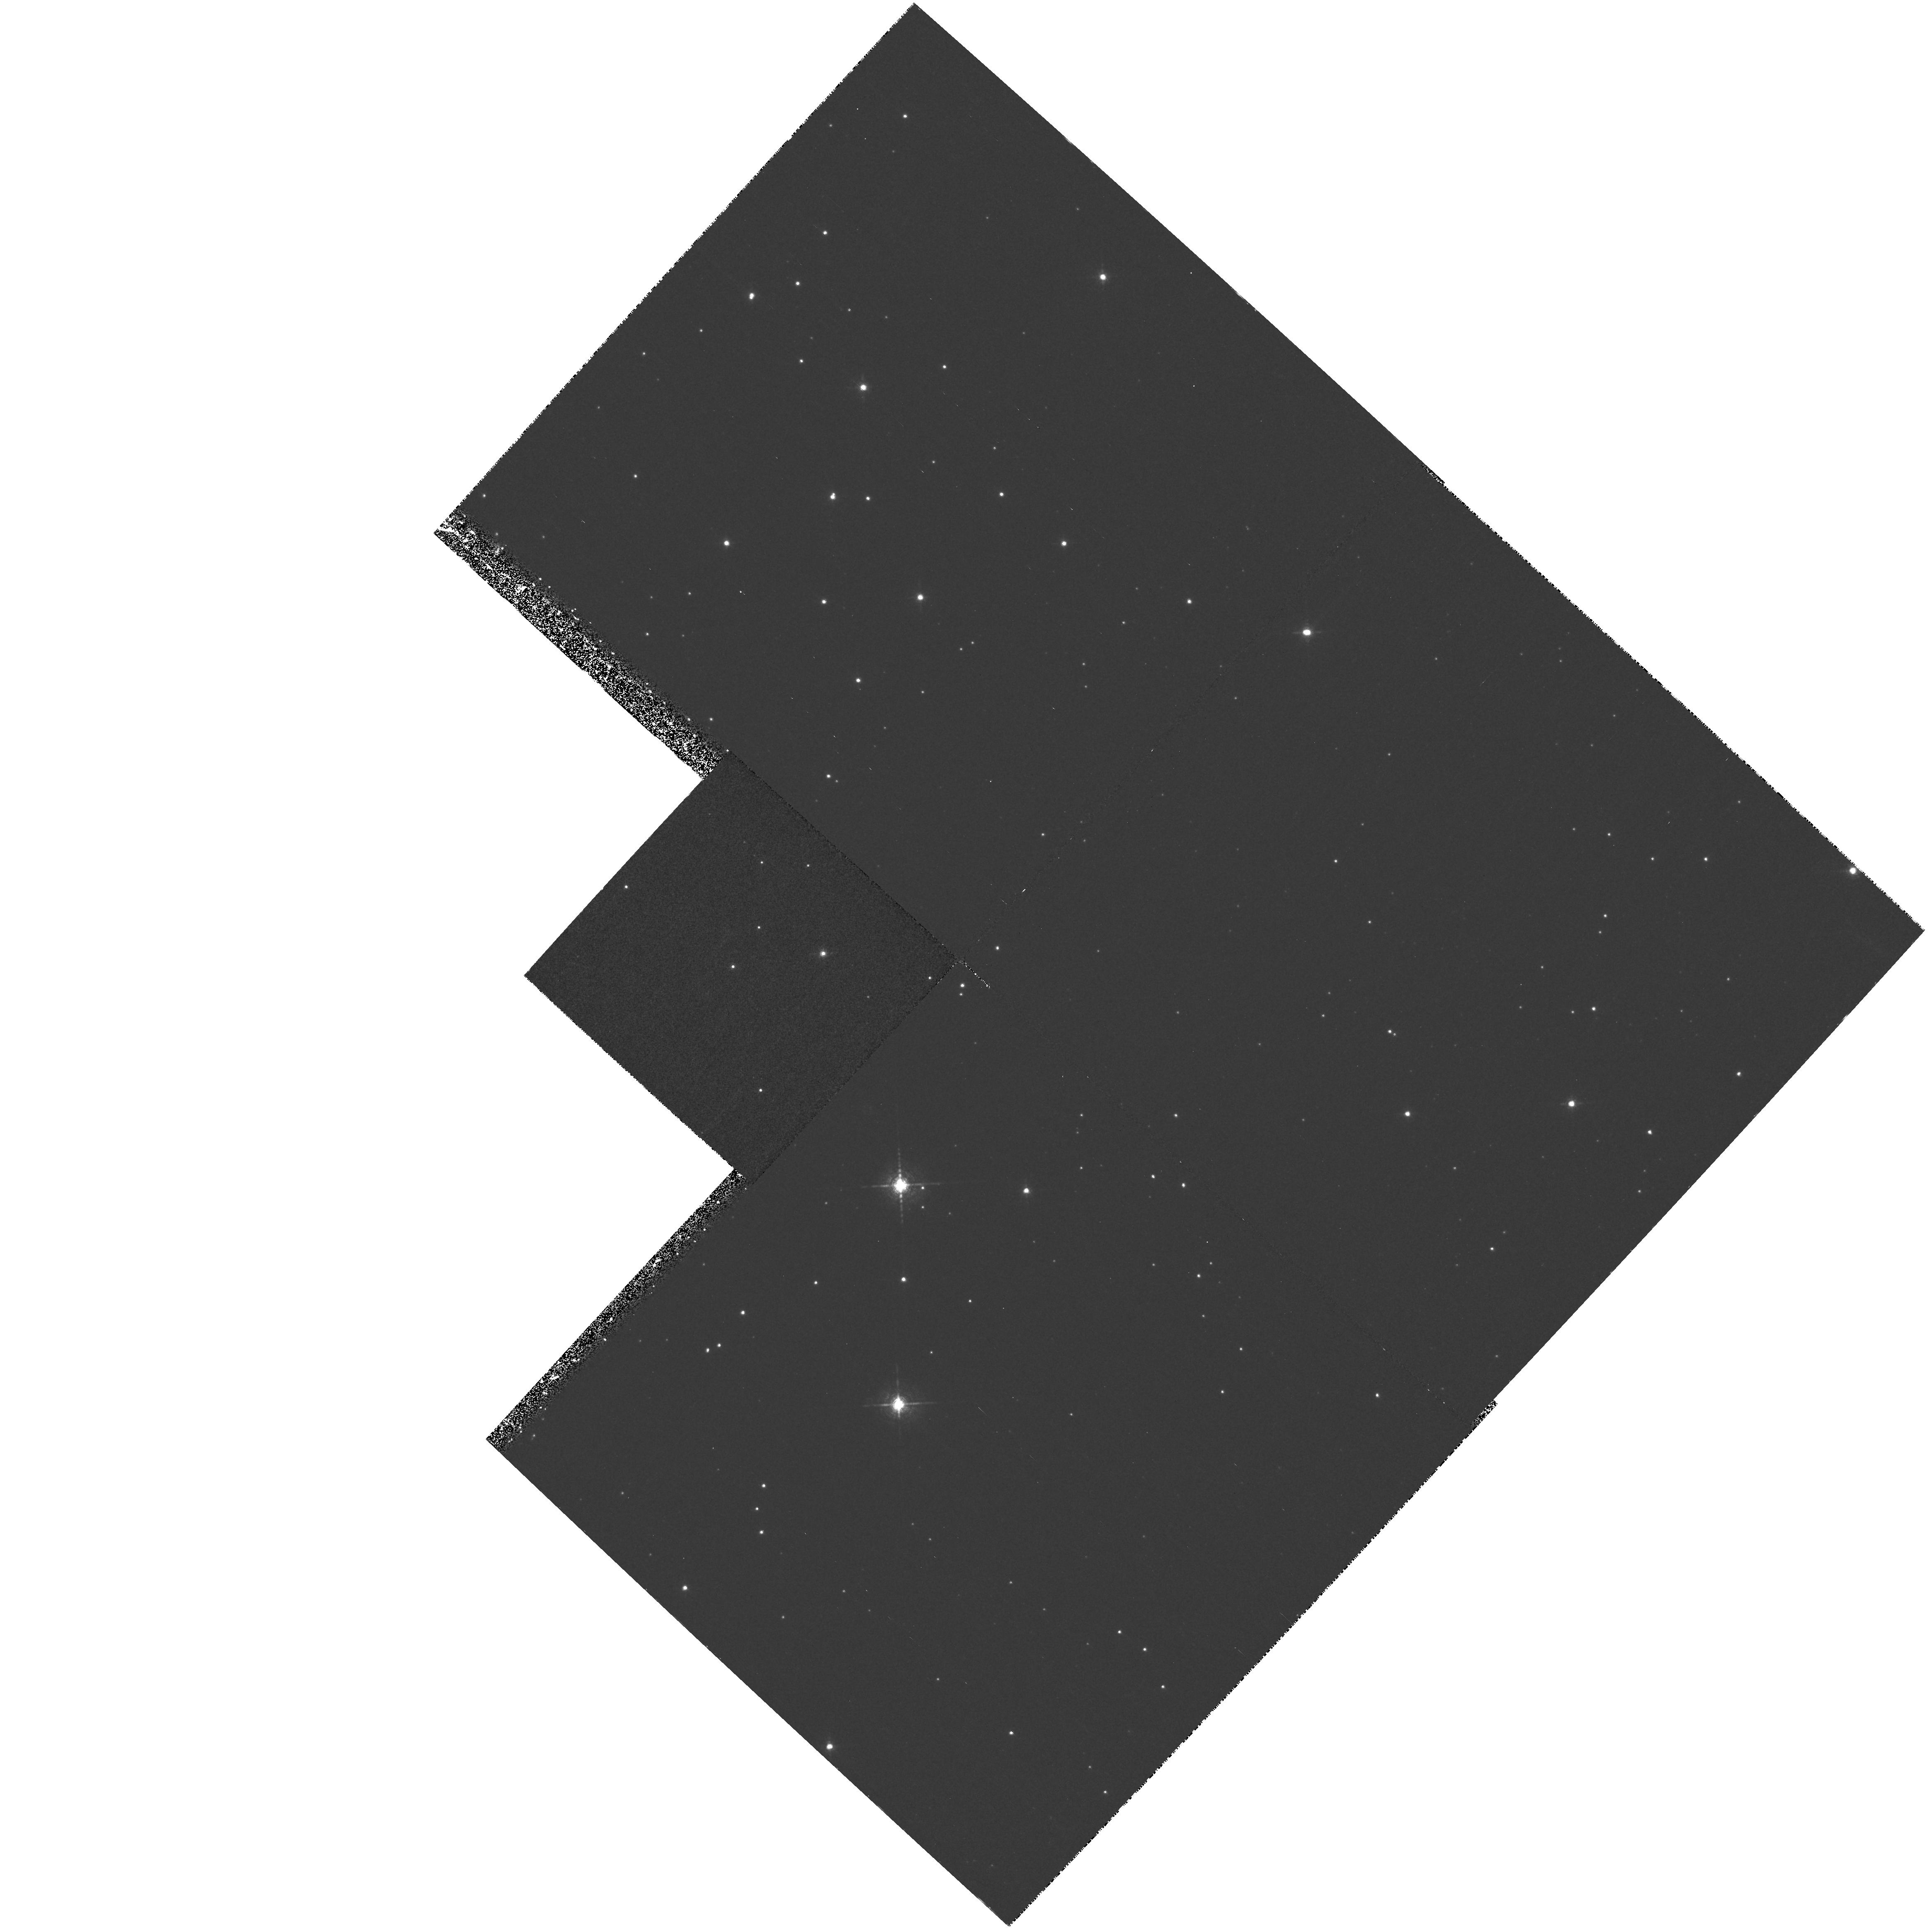
Target: V1500-CYG. Instrument: WFPC2/PC. Filter: F656N. Exposure: 40 min. Observation ID: hst_6770_02_wfpc2_pc_f656n_u3w302

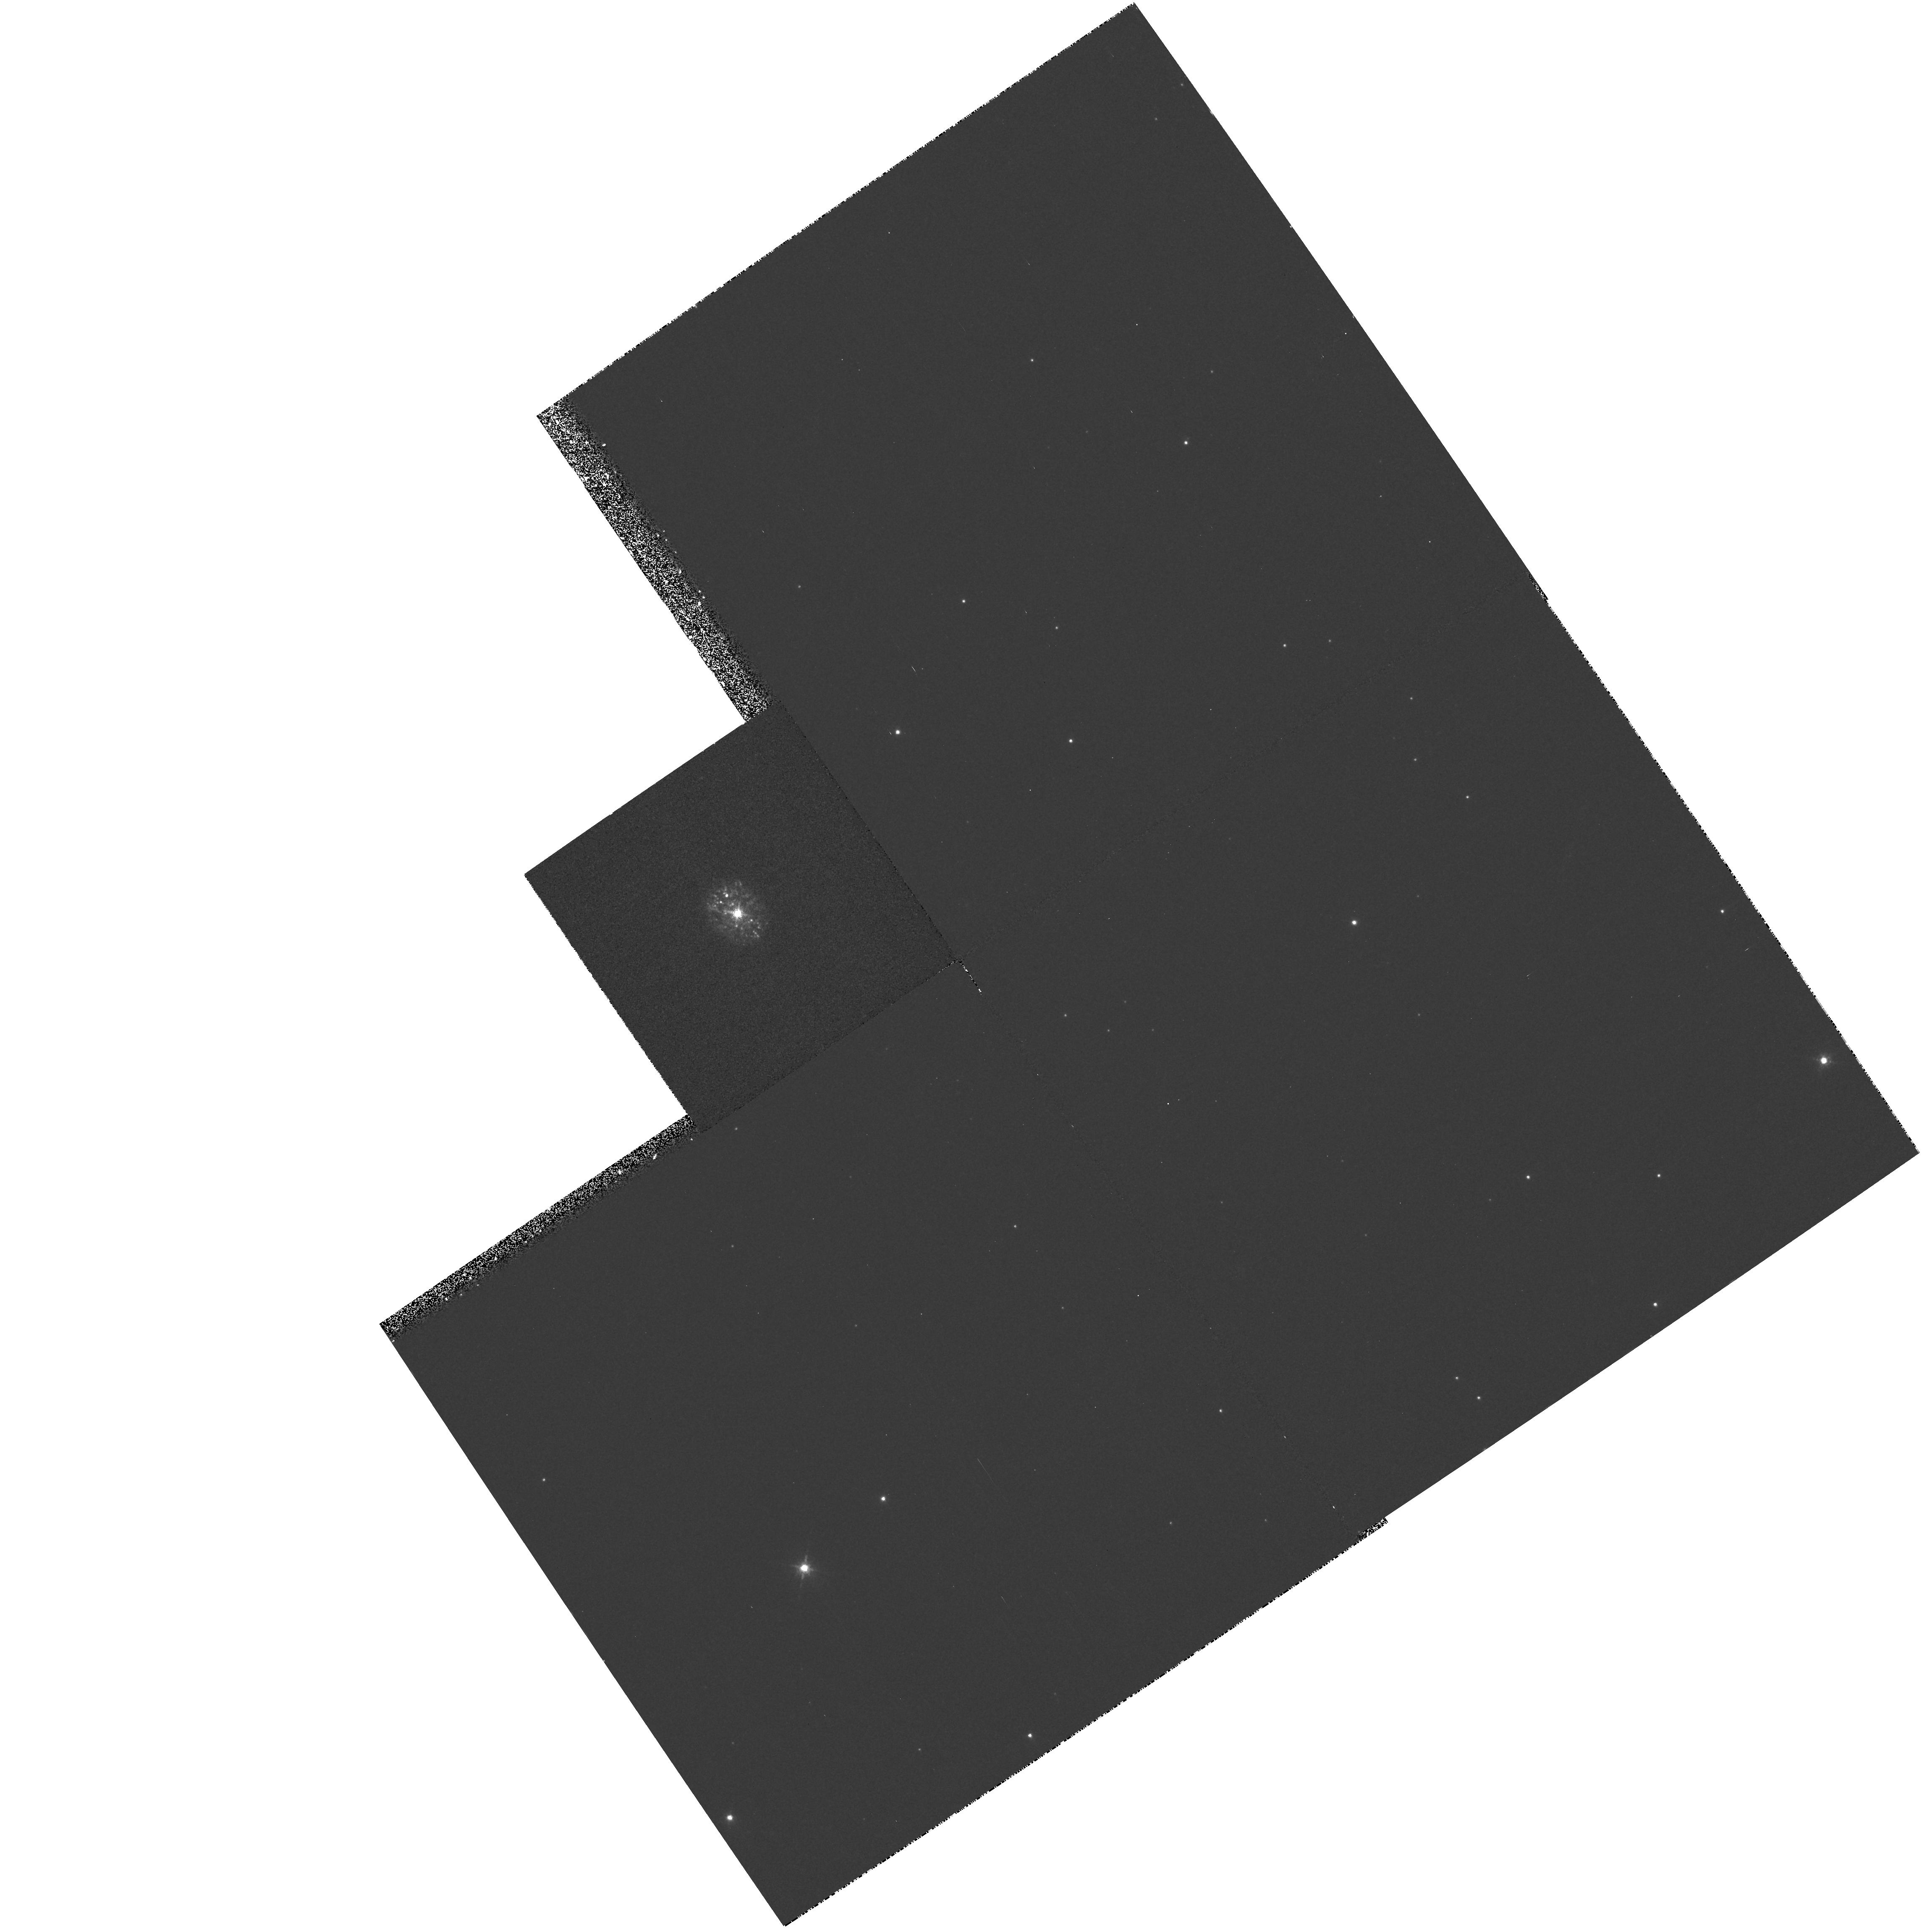
Target: HR-DEL. Instrument: WFPC2/PC. Filter: F658N. Exposure: 13 min. Observation ID: hst_6770_10_wfpc2_pc_f658n_u3w310

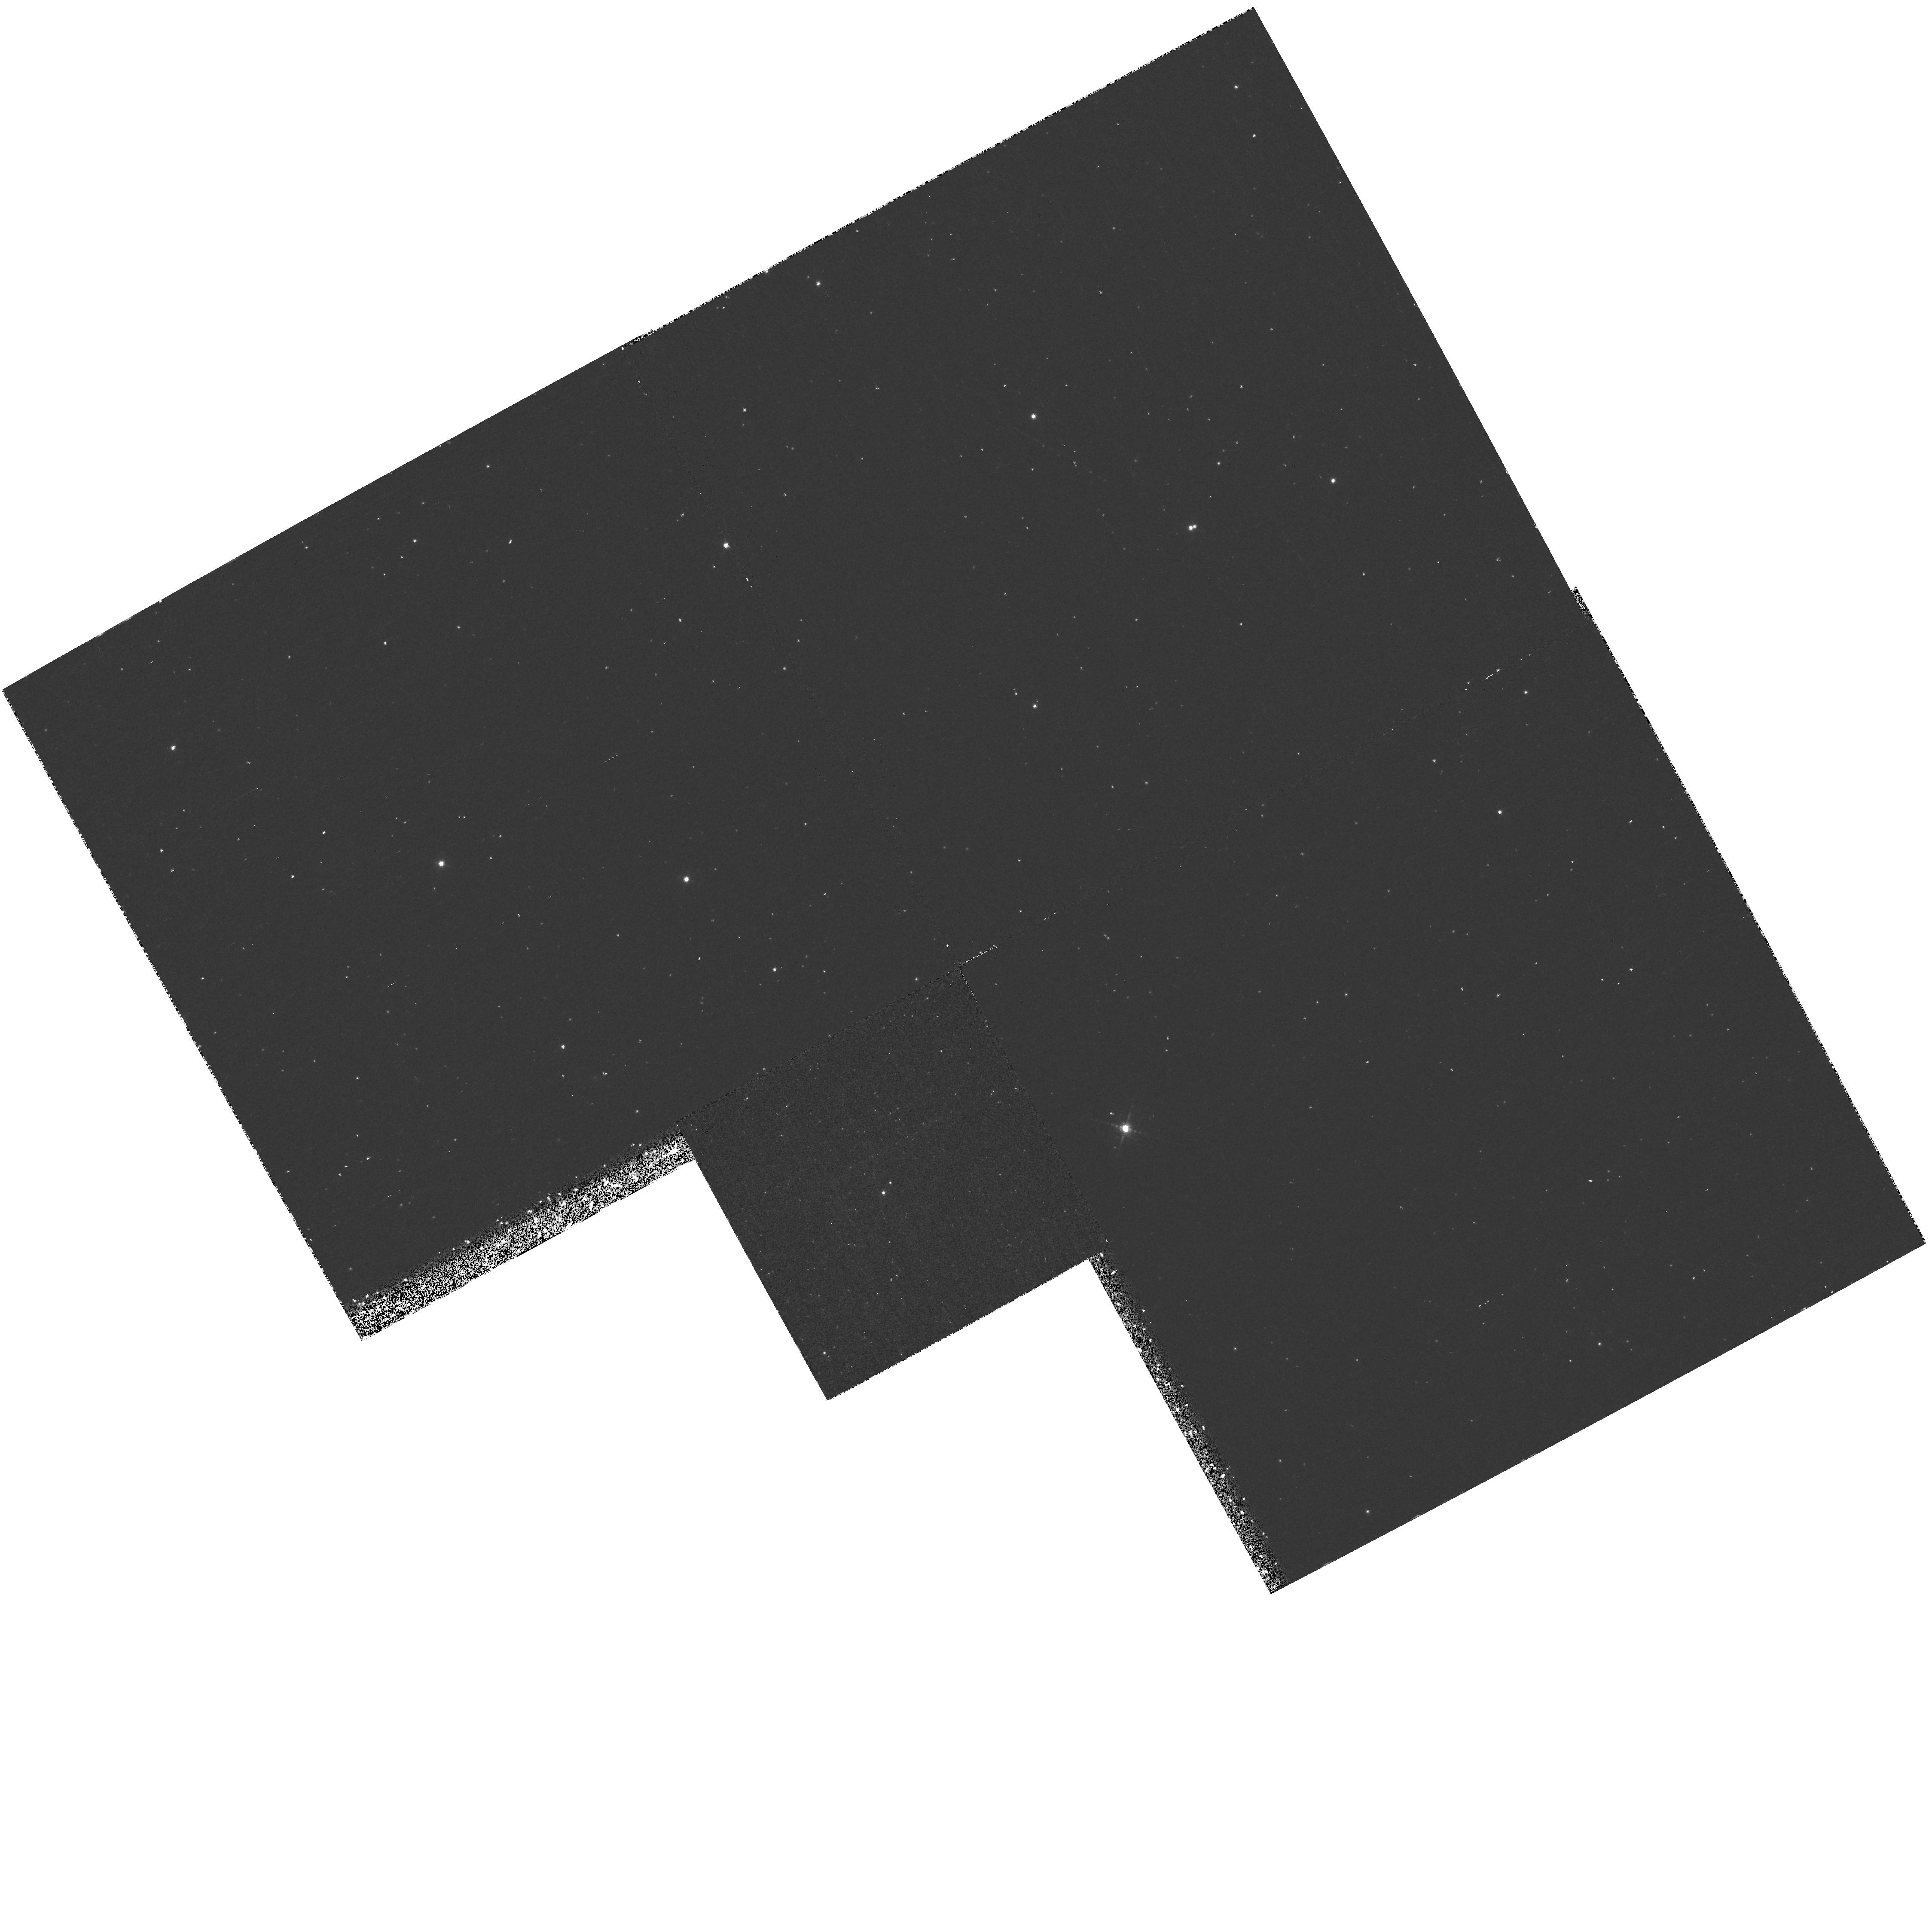
Target: V476-CYG. Instrument: WFPC2/PC. Filter: F656N. Exposure: 43 min. Observation ID: hst_6770_08_wfpc2_pc_f656n_u3w308

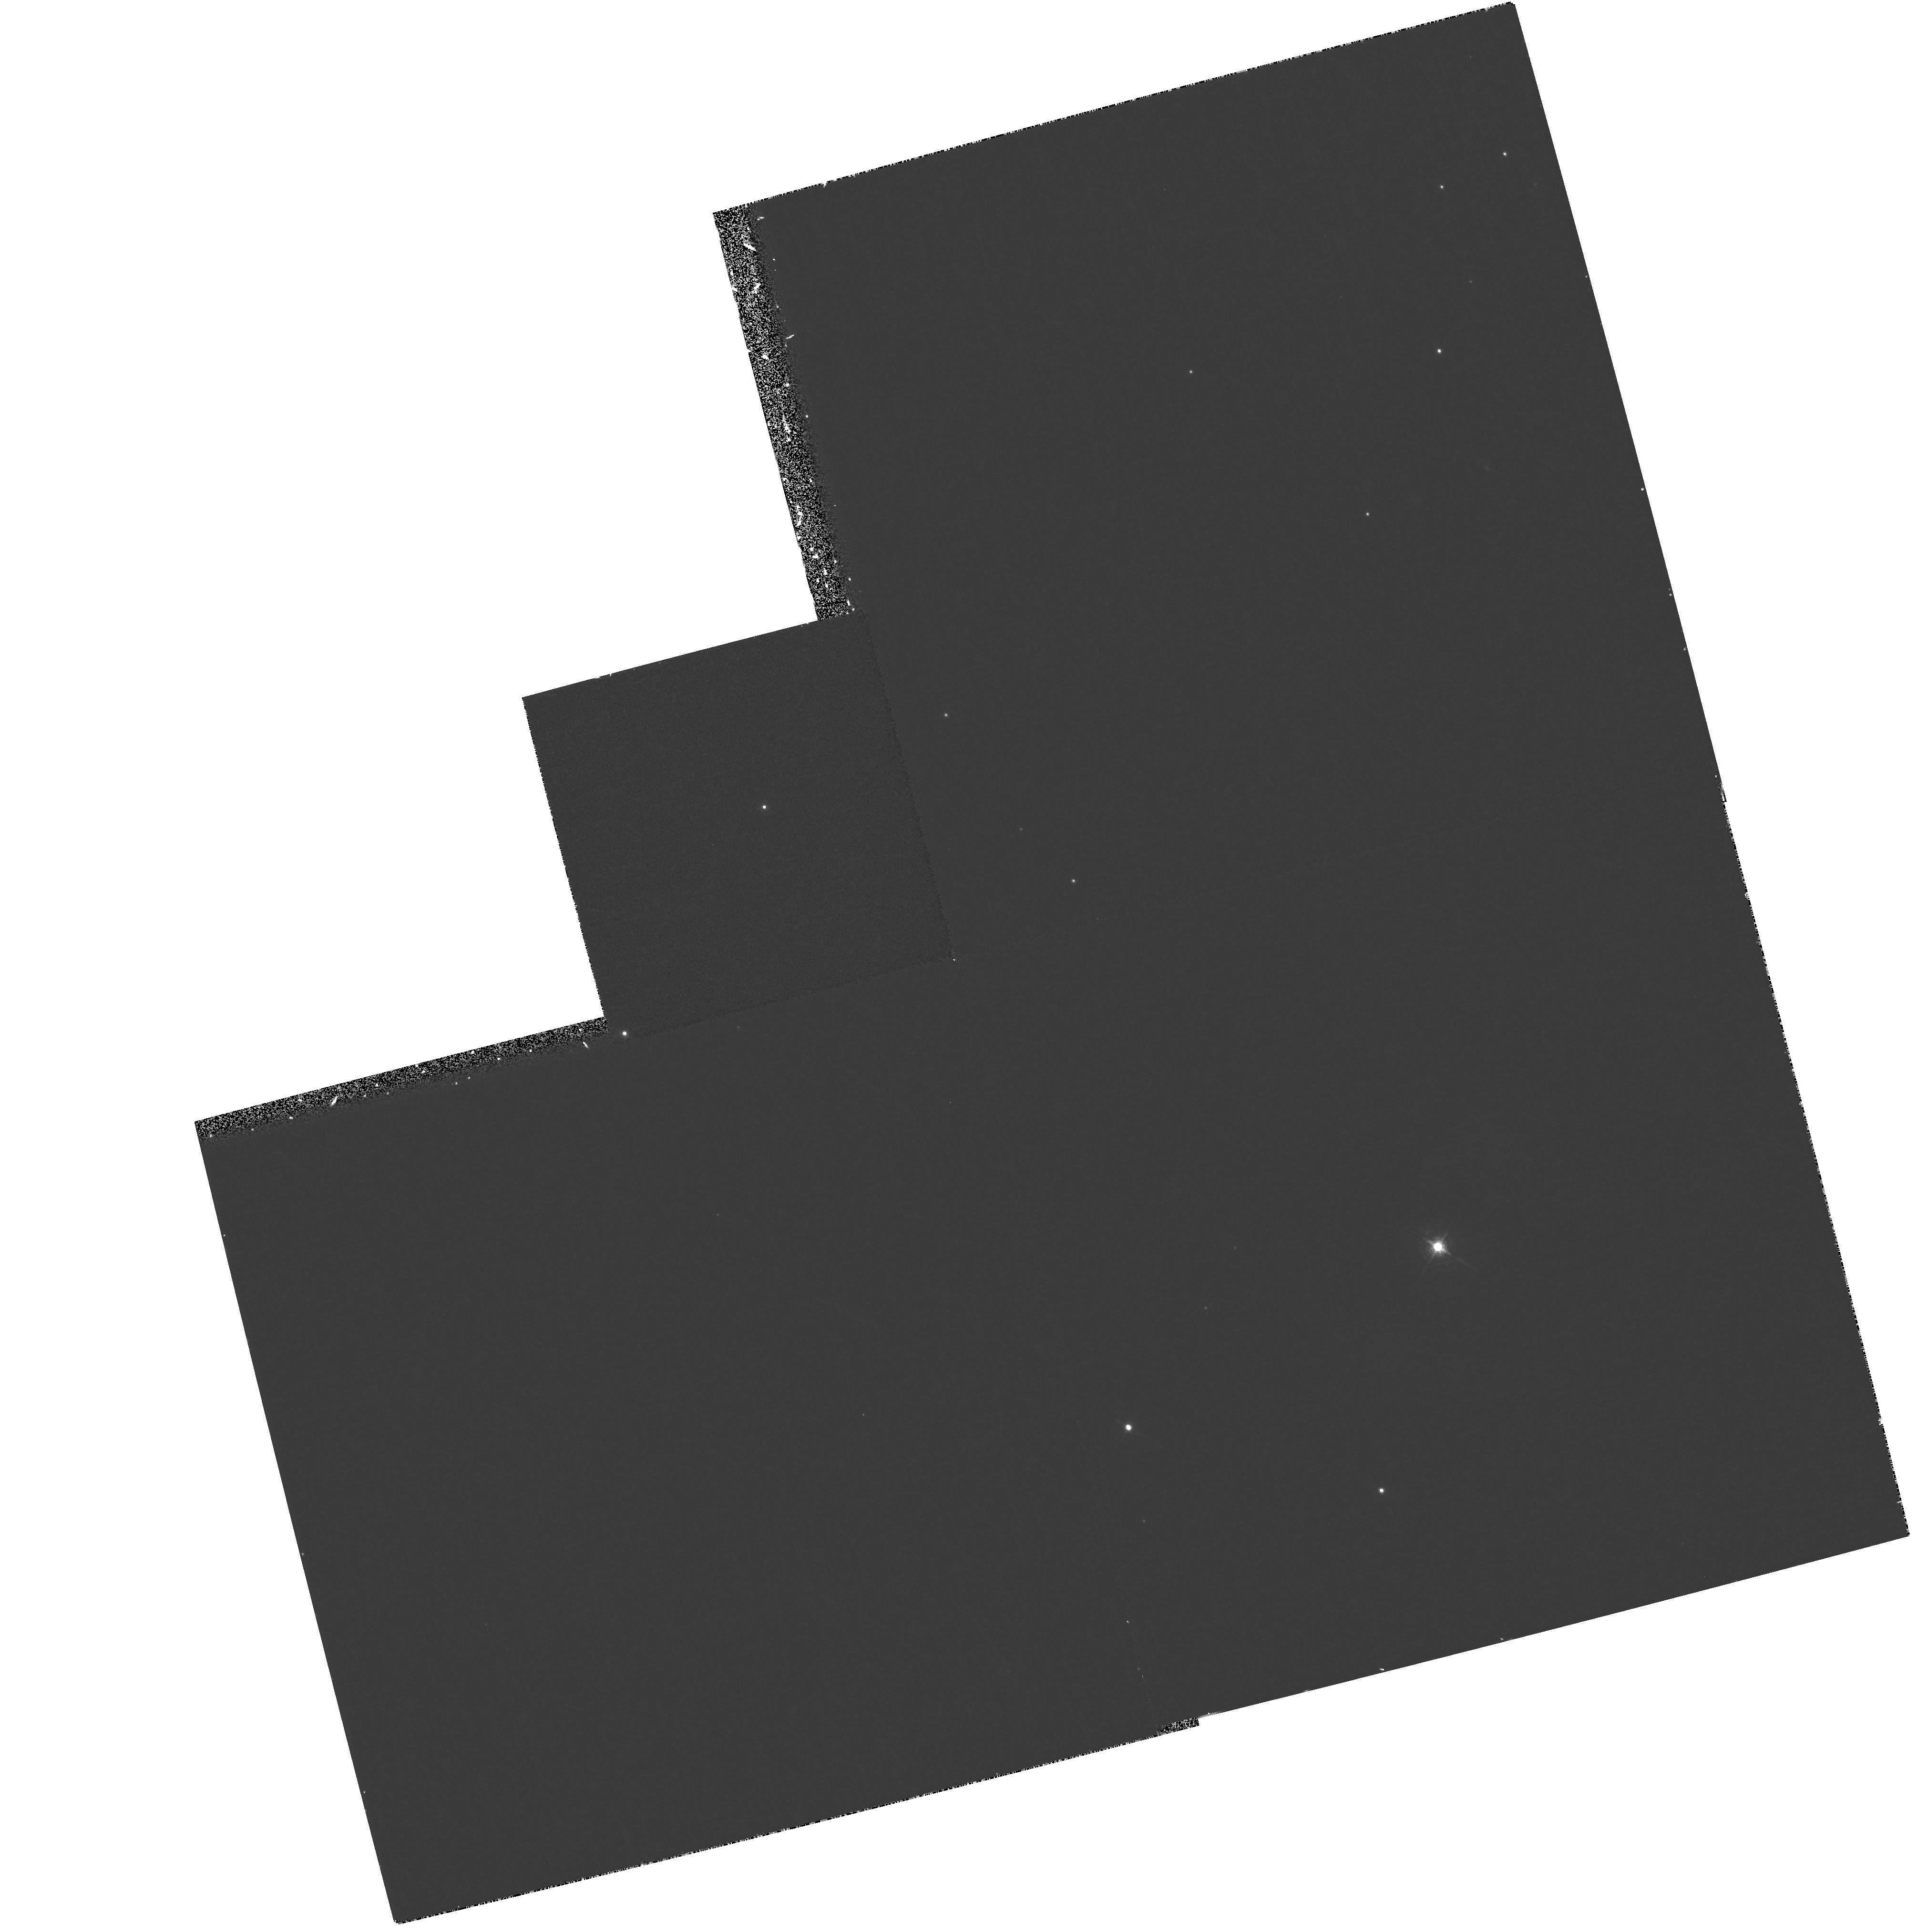
Target: RR-PIC. Instrument: WFPC2/PC. Filter: F656N. Exposure: 35 min. Observation ID: hst_6770_04_wfpc2_pc_f656n_u3w304

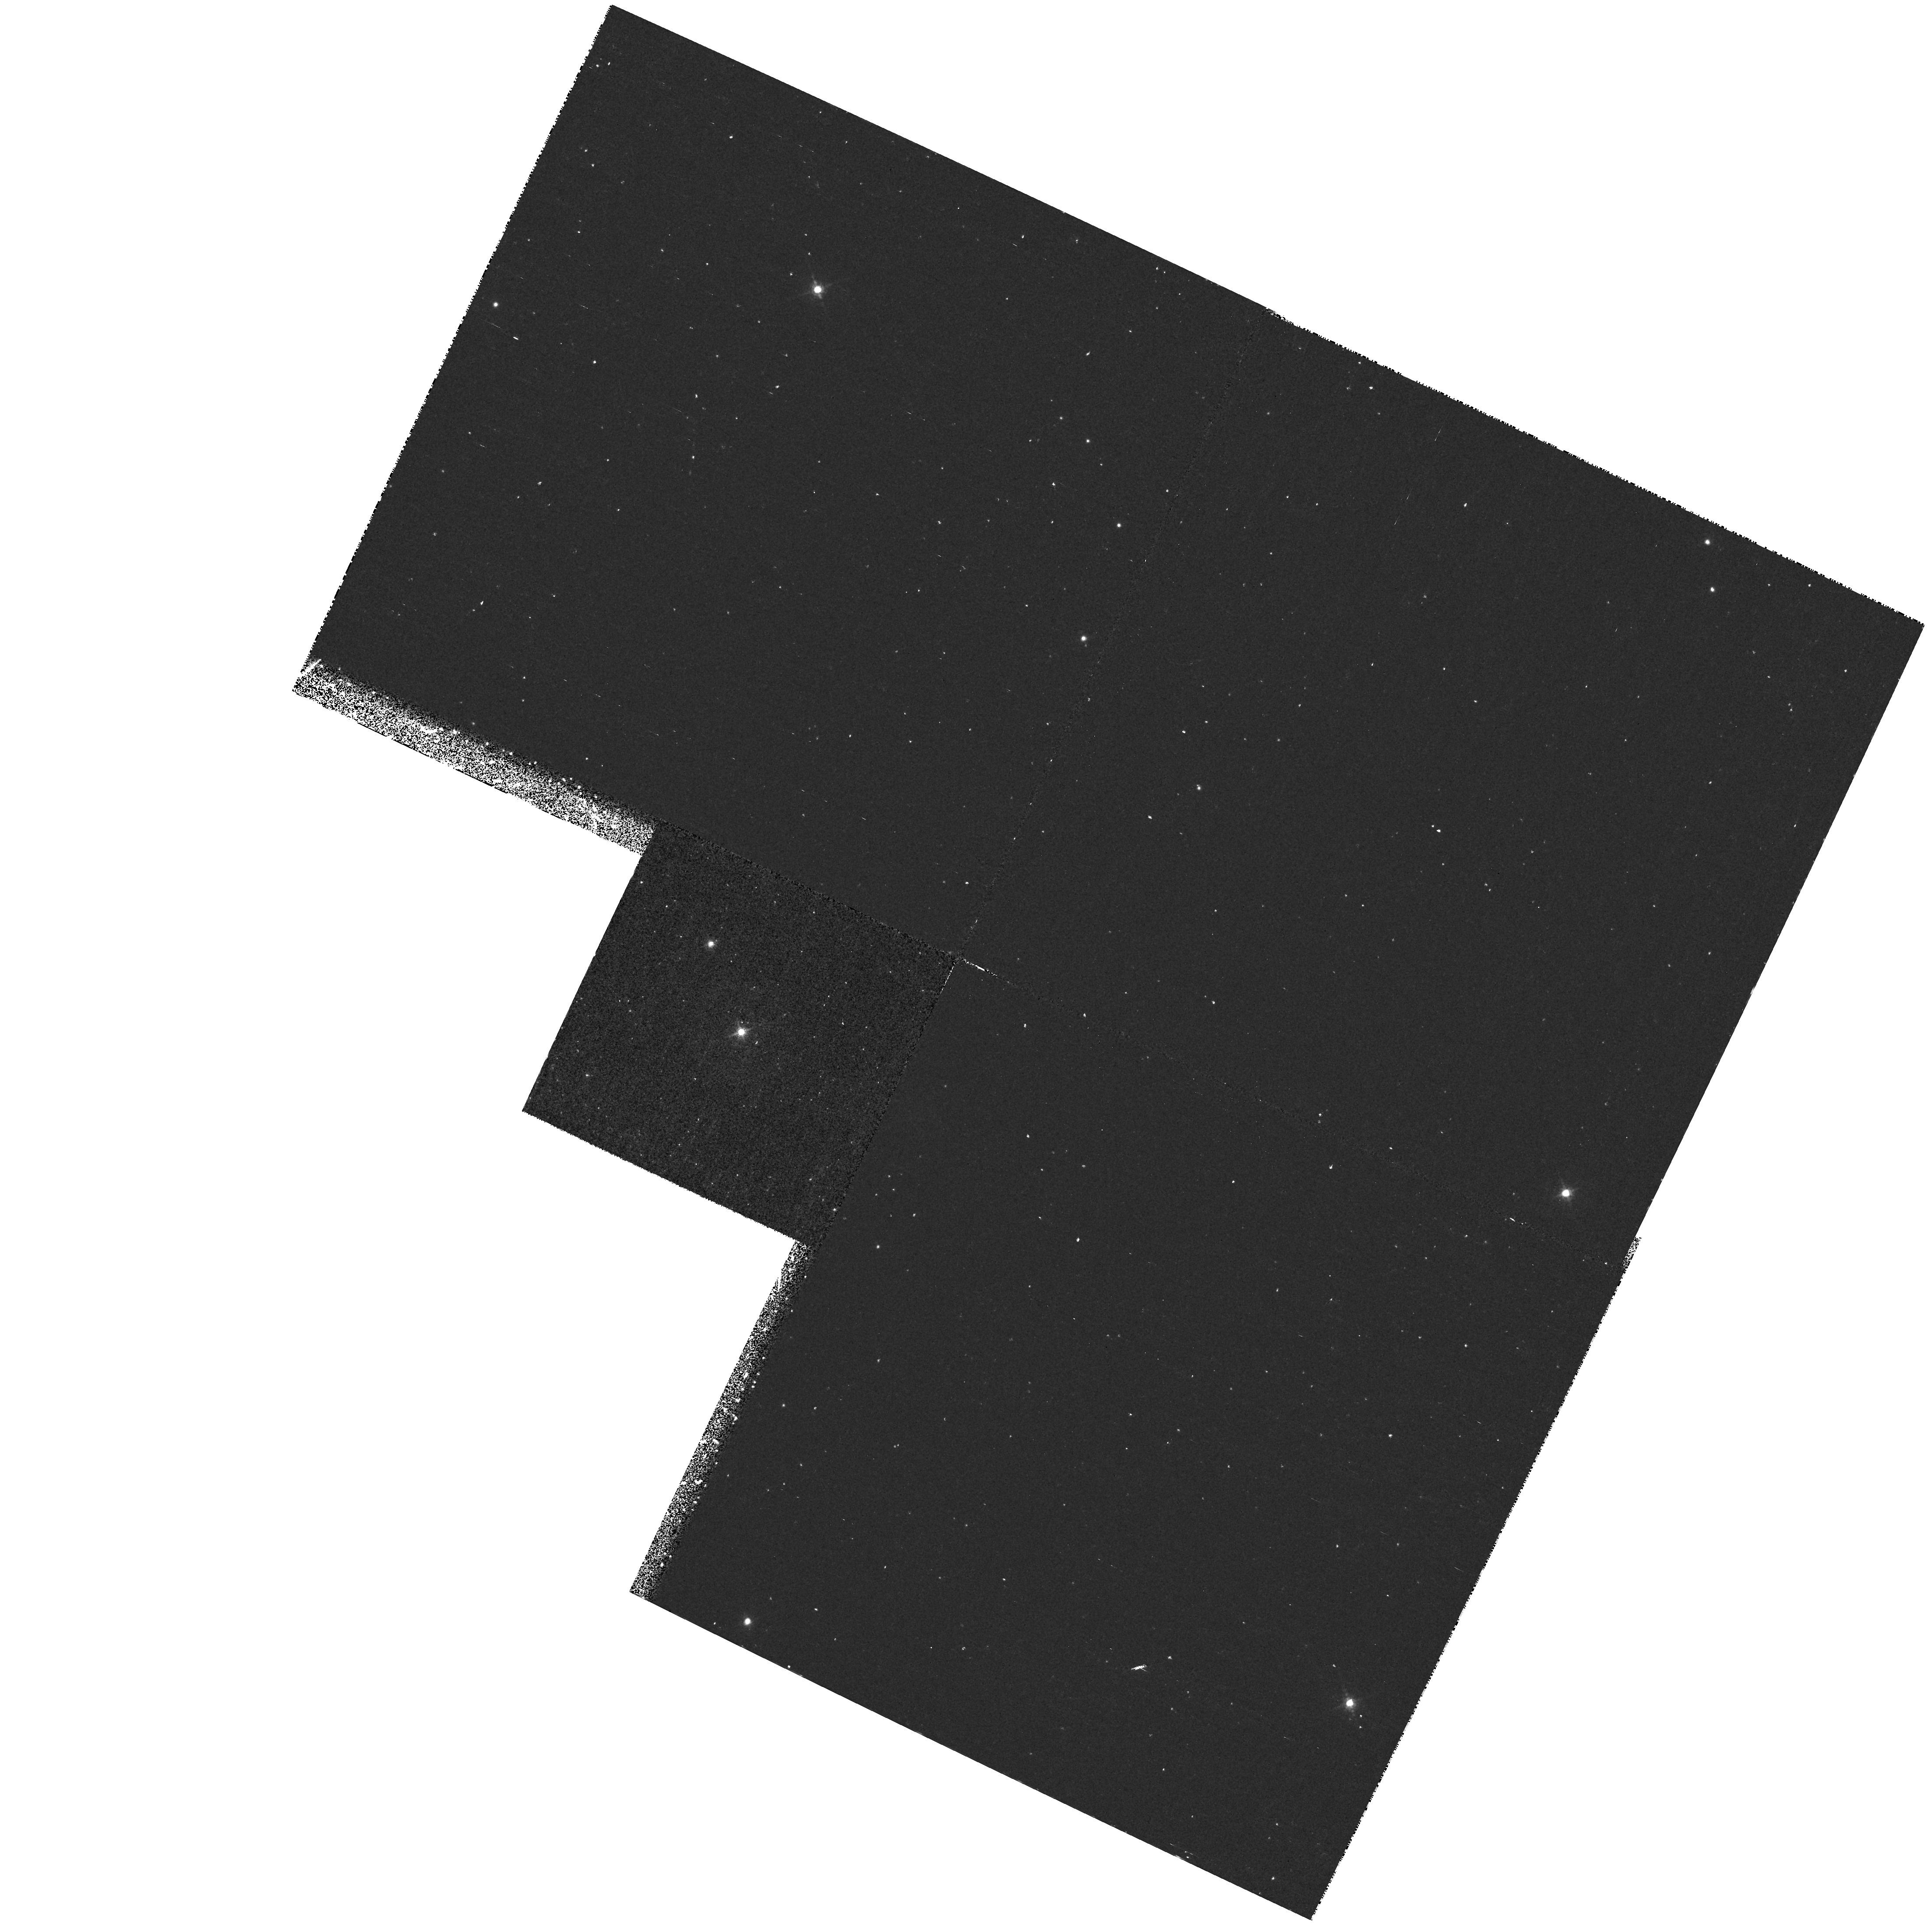
Target: V533-HER. Instrument: WFPC2/PC. Filter: F656N. Exposure: 43 min. Observation ID: hst_6770_06_wfpc2_pc_f656n_u3w306

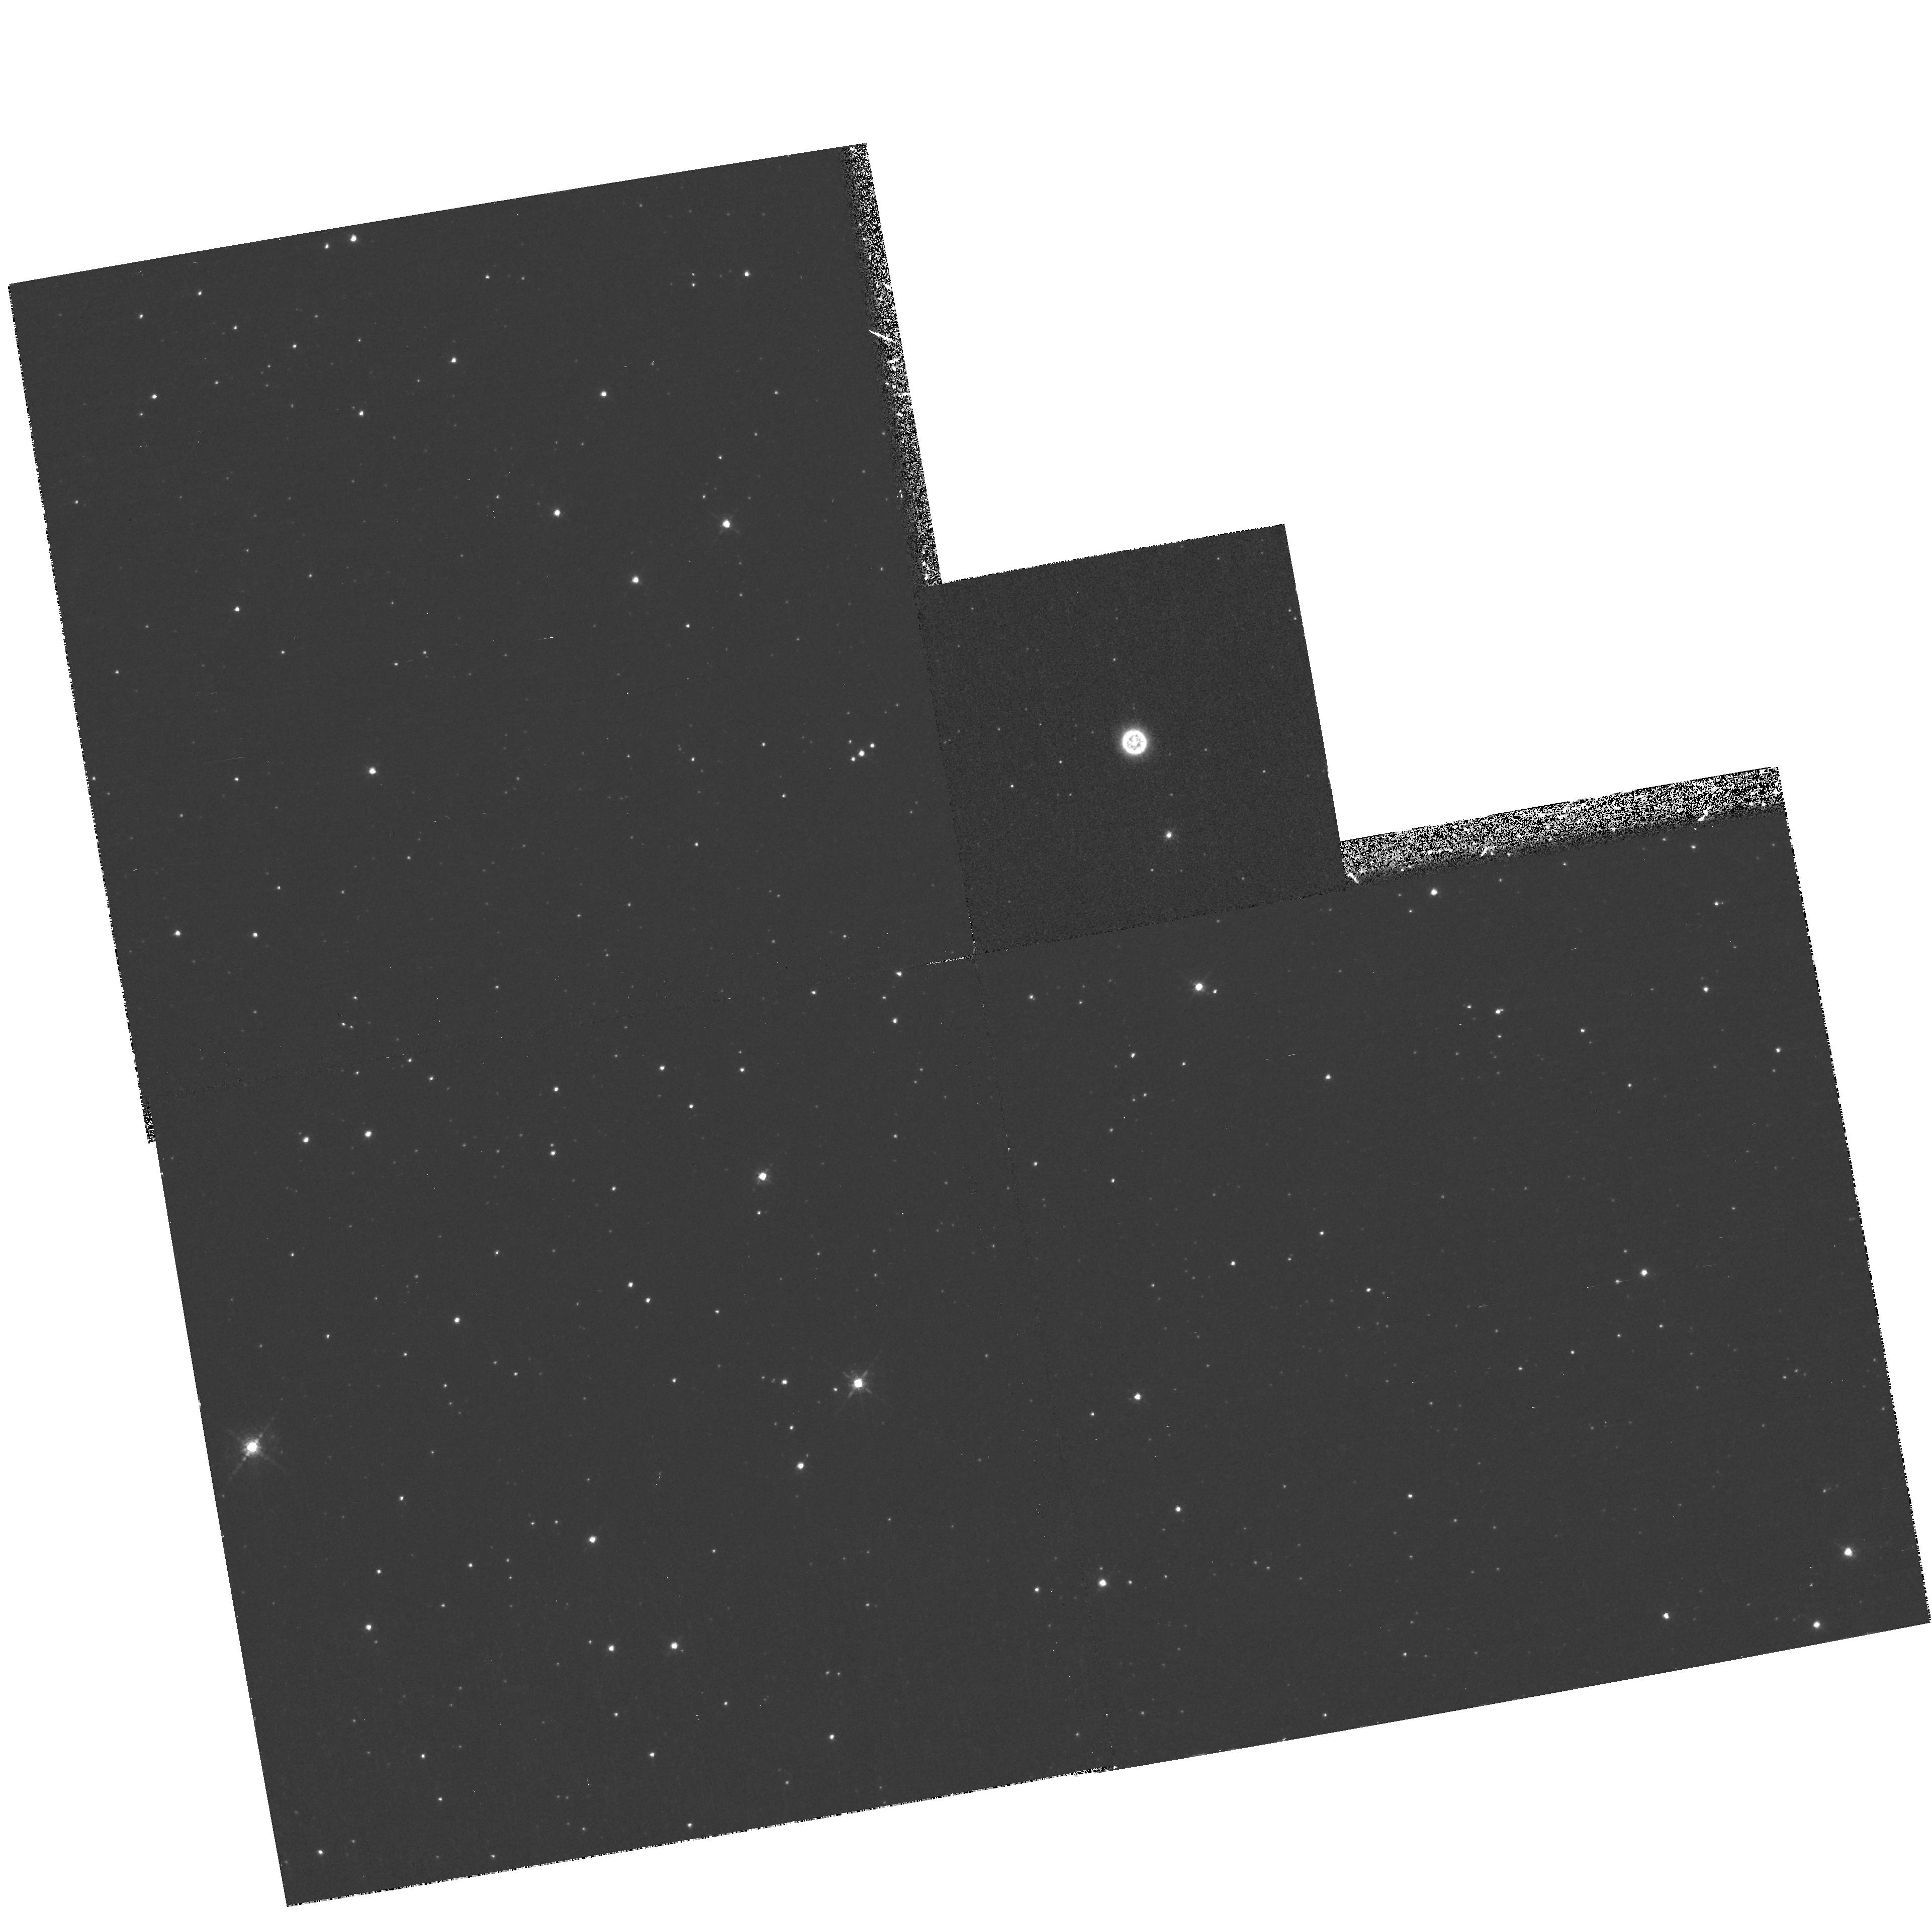
Target: V842-CEN. Instrument: WFPC2/PC. Filter: F656N. Exposure: 42 min. Observation ID: hst_6770_07_wfpc2_pc_f656n_u3w307

Resolving the nature of nova shells (PI: OBrien, Timothy J.)

We propose to conduct WFC observations of the nebular remnants of 11 novae. We have already demonstrated the usefulness of these observations with a deep, predominantly H alpha, imaging survey of 37 classical nova remnants using the William Herschel and Anglo-Australian Telescopes. This has resulted in the detection of new nebular remnants and the resolution of detailed structure in previously known remnants. The data indicate a strong correlation between nova speed class and the ellipticity of the resulting remnants - those of faster novae tend to comprise randomly distributed clumps of ejecta superposed on spherically-symmetric diffuse material, whilst slower novae produce more structured ellipsoidal remnants with at least one and sometimes several rings of enhanced emission. High-resolution optical images of these faint, and often rather small (several arcseconds) structures will enable us to classify them, thereby placing nova shell research on a similar footing to studies of the shaping of planetary nebulae. The results will have implications for the dynamics of common-envelopes, hydrodynamic instabilities and dust formation in novae, the calibration of the distance scale and the determination of ejecta masses.